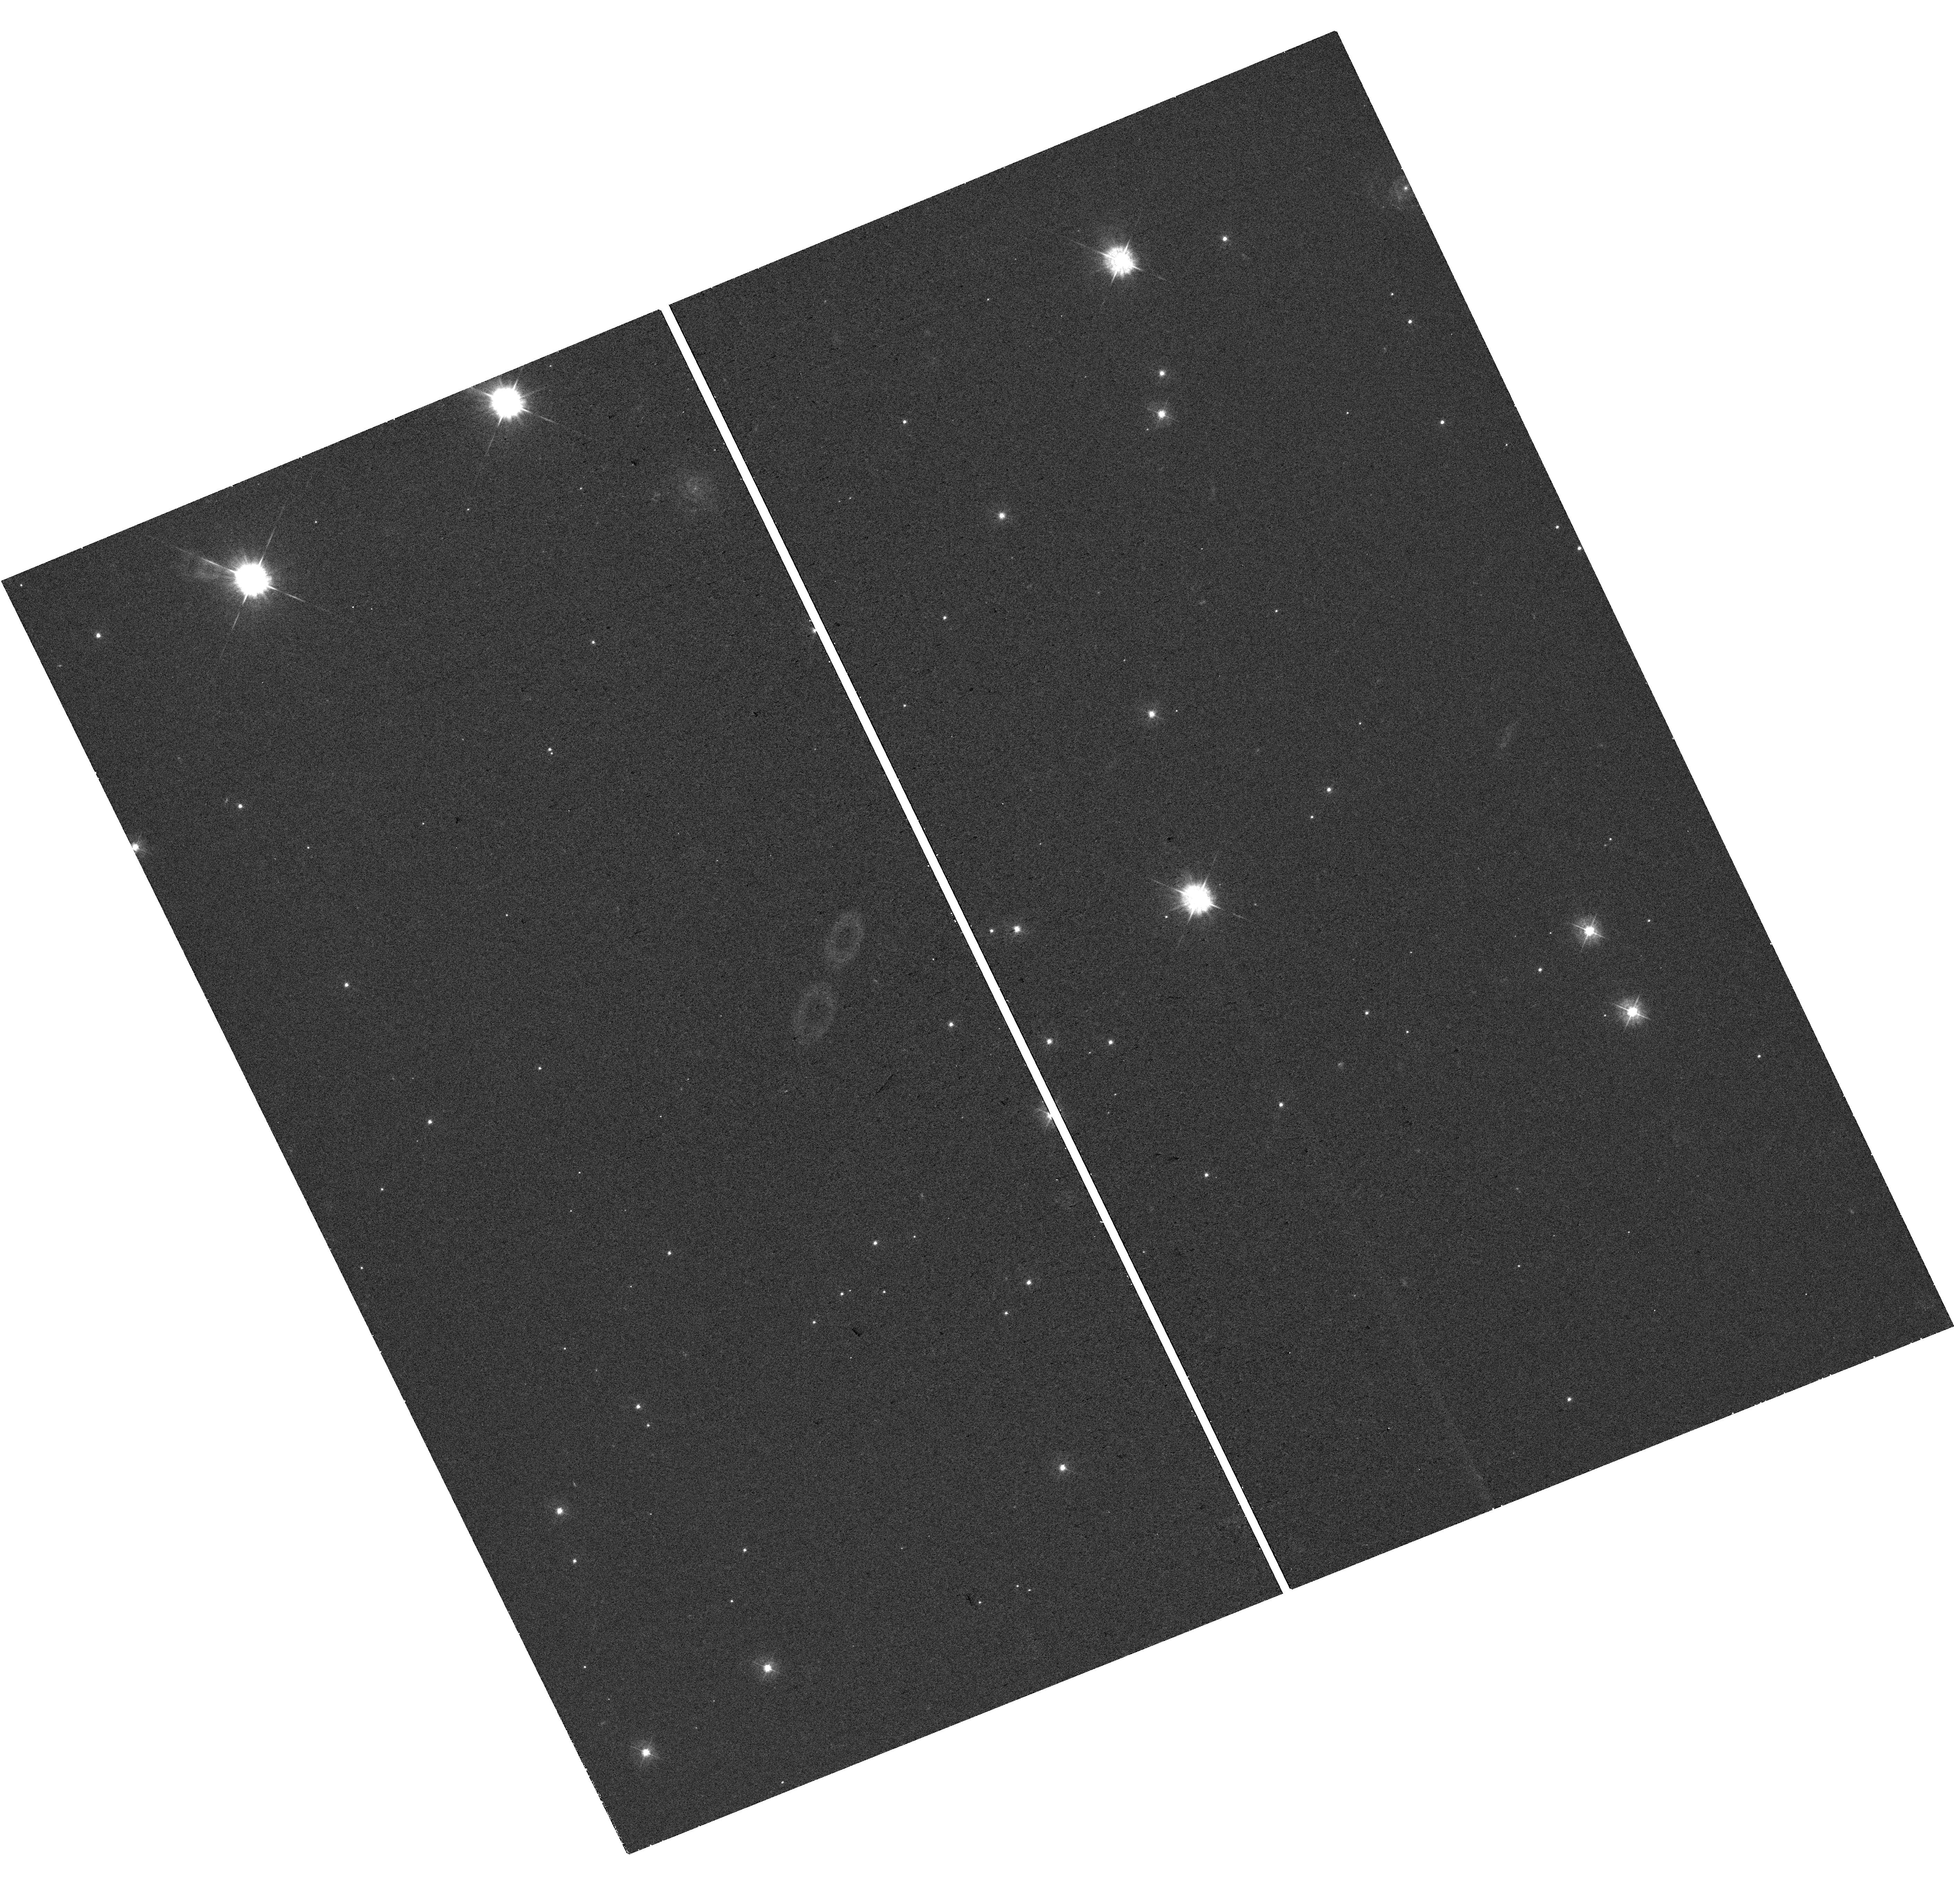
Target: AT2021LWX
Instrument: WFC3/UVIS
Filter: F390W
Exposure: 20 min
Observation ID: hst_17748_01_wfc3_uvis_f390w_ifh101

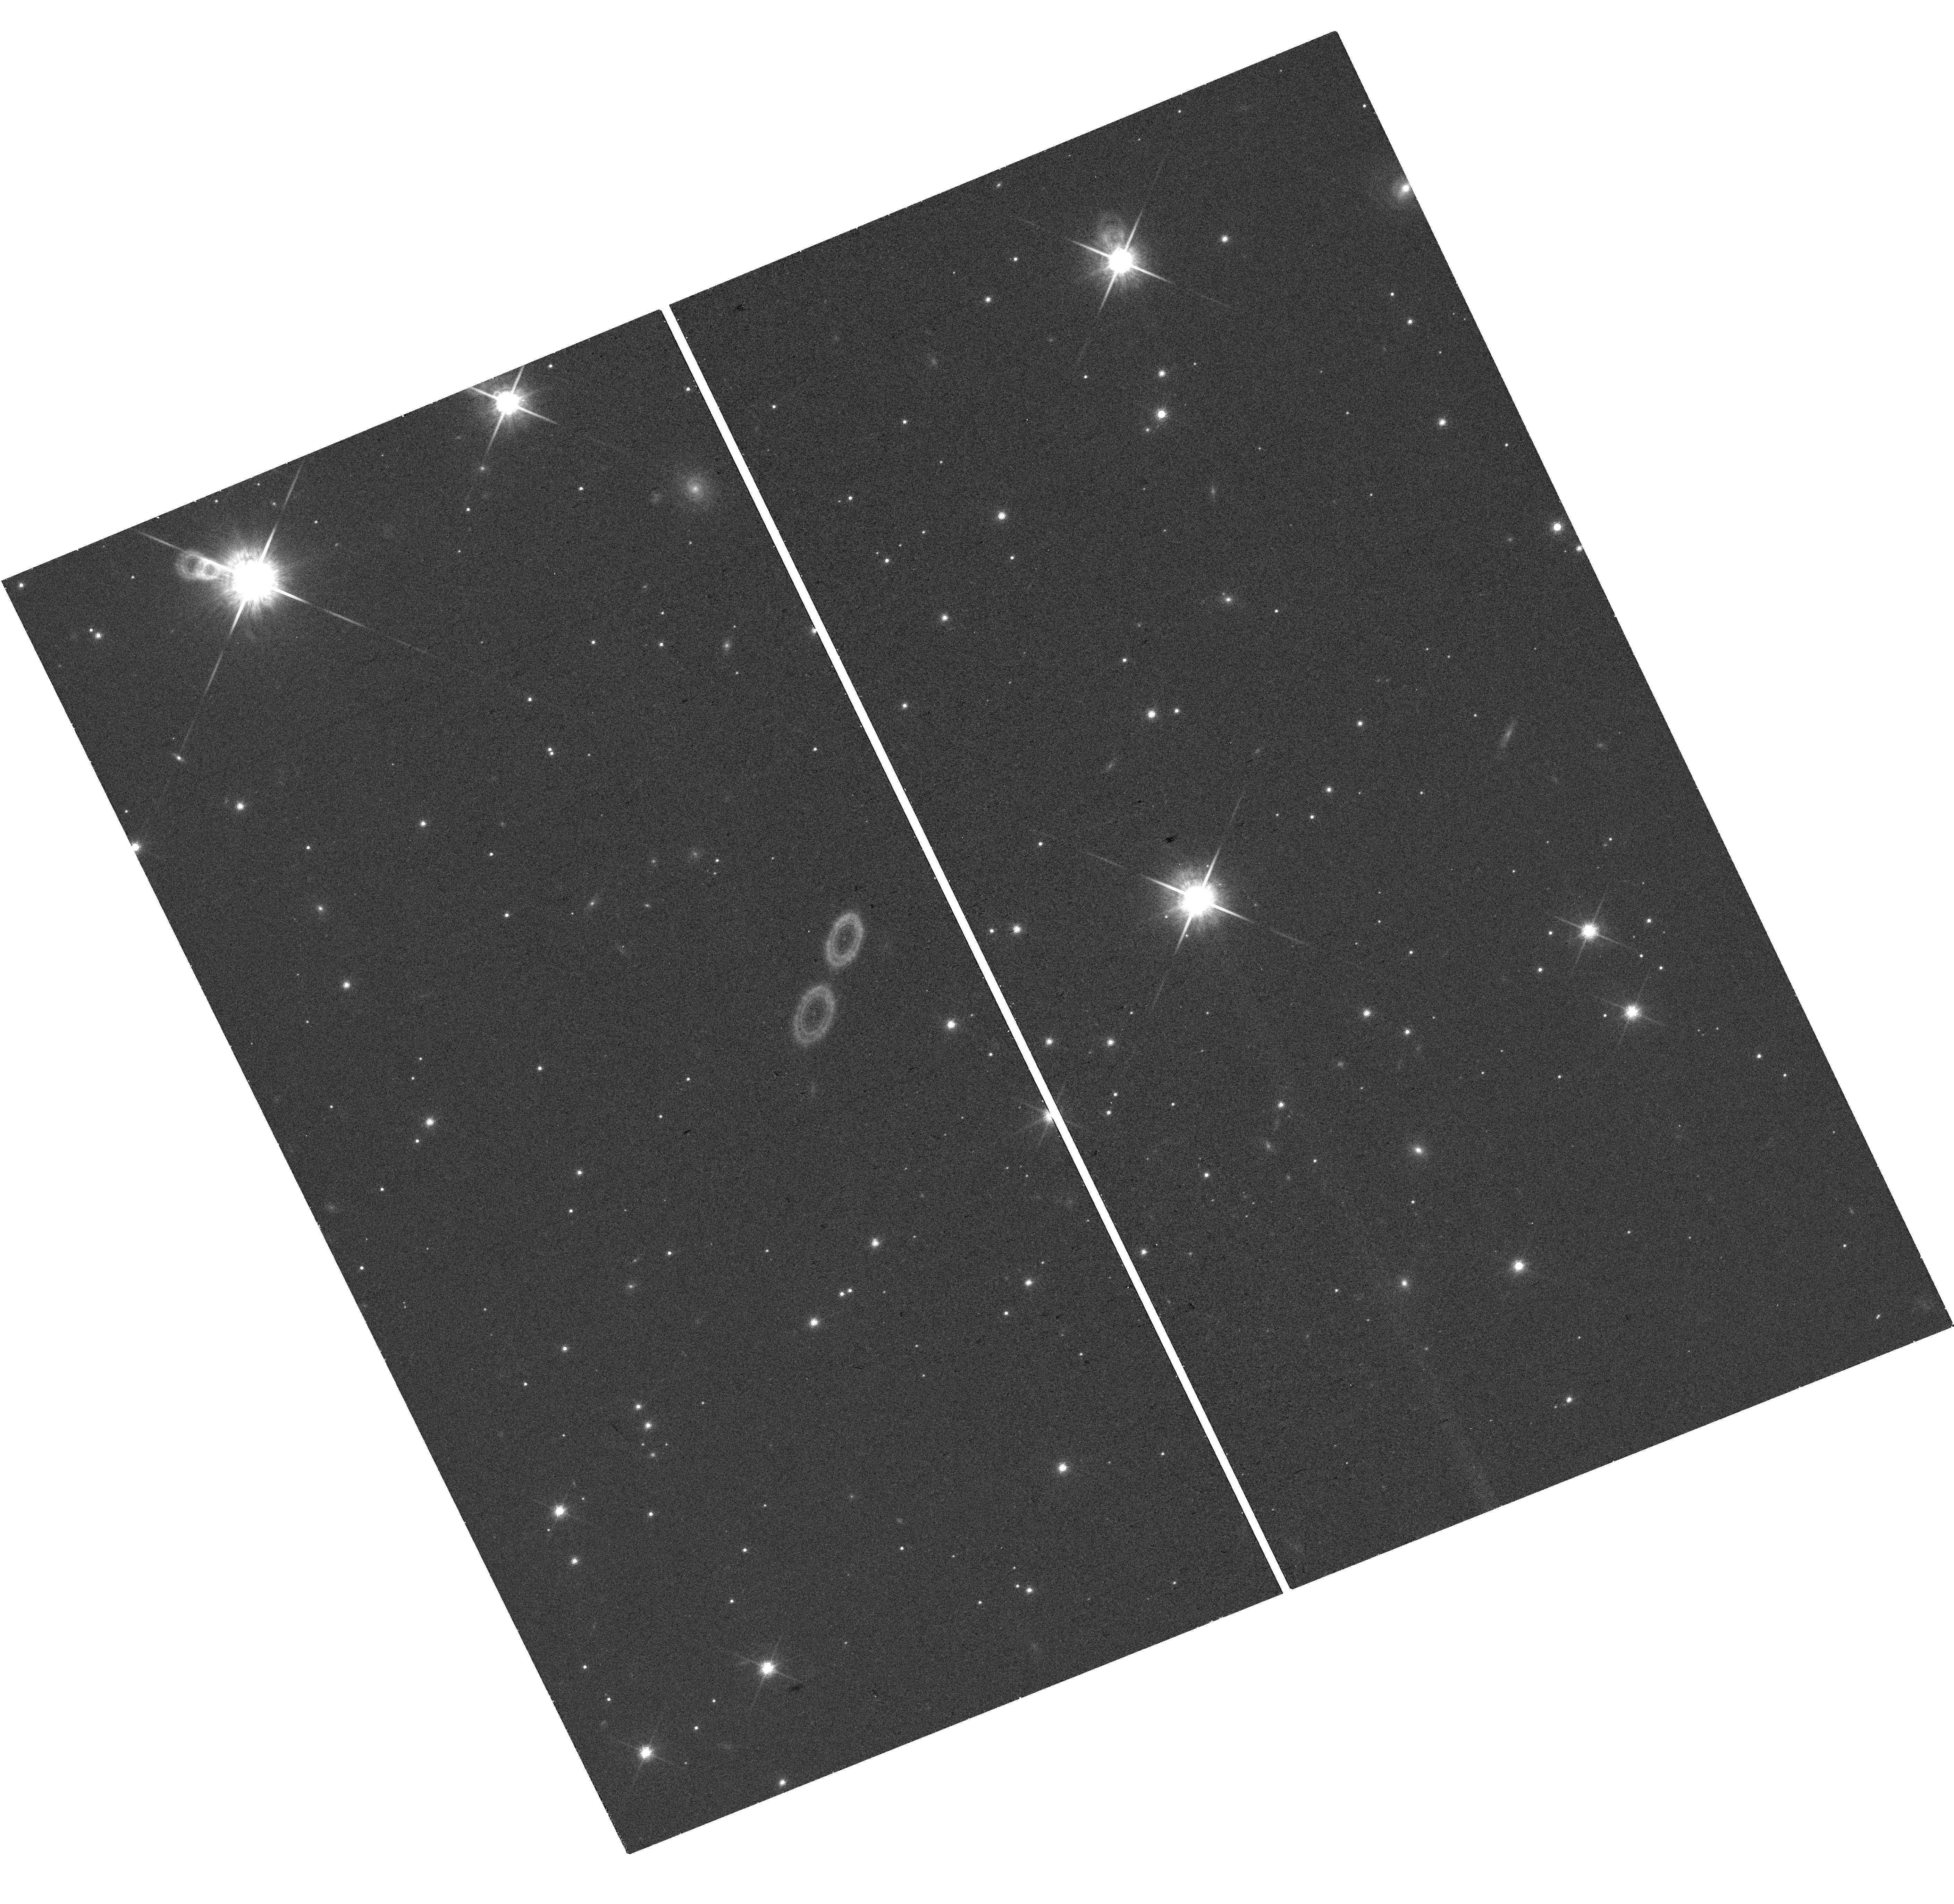
Target: AT2021LWX
Instrument: WFC3/UVIS
Filter: F850LP
Exposure: 20 min
Observation ID: hst_17748_01_wfc3_uvis_f850lp_ifh101

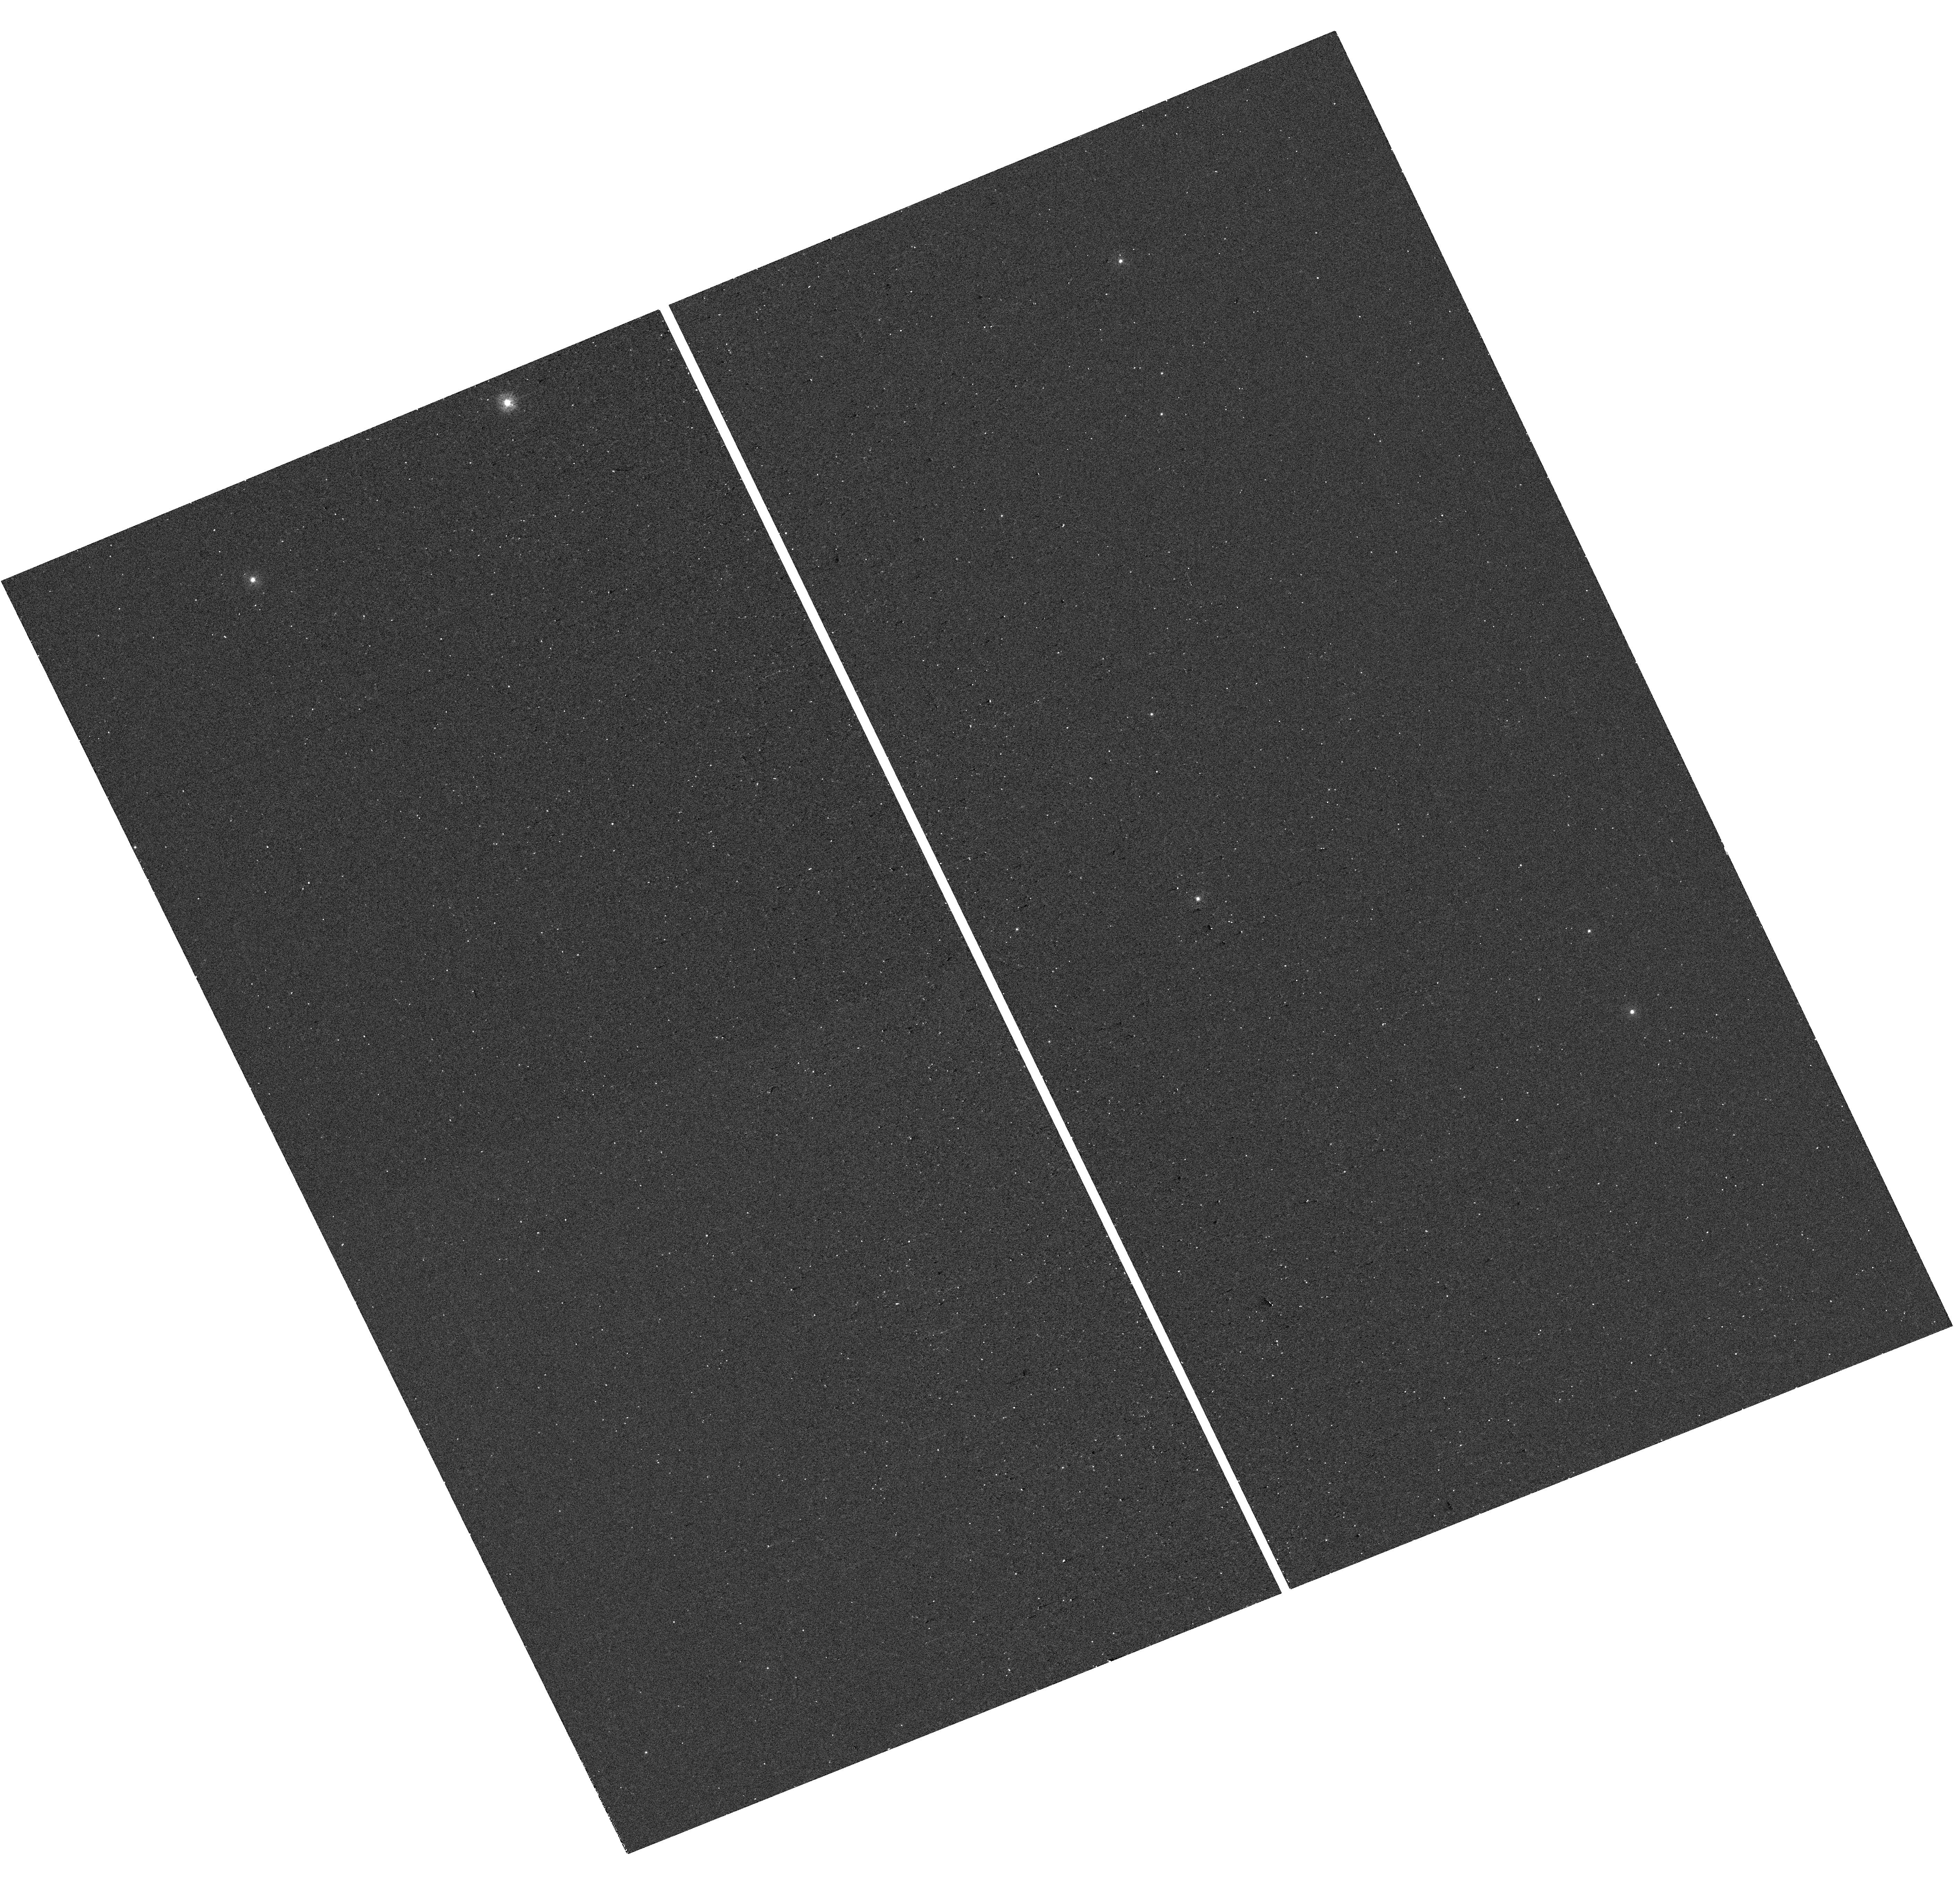
Target: AT2021LWX
Instrument: WFC3/UVIS
Filter: F275W
Exposure: 13 min
Observation ID: hst_17748_01_wfc3_uvis_f275w_ifh101

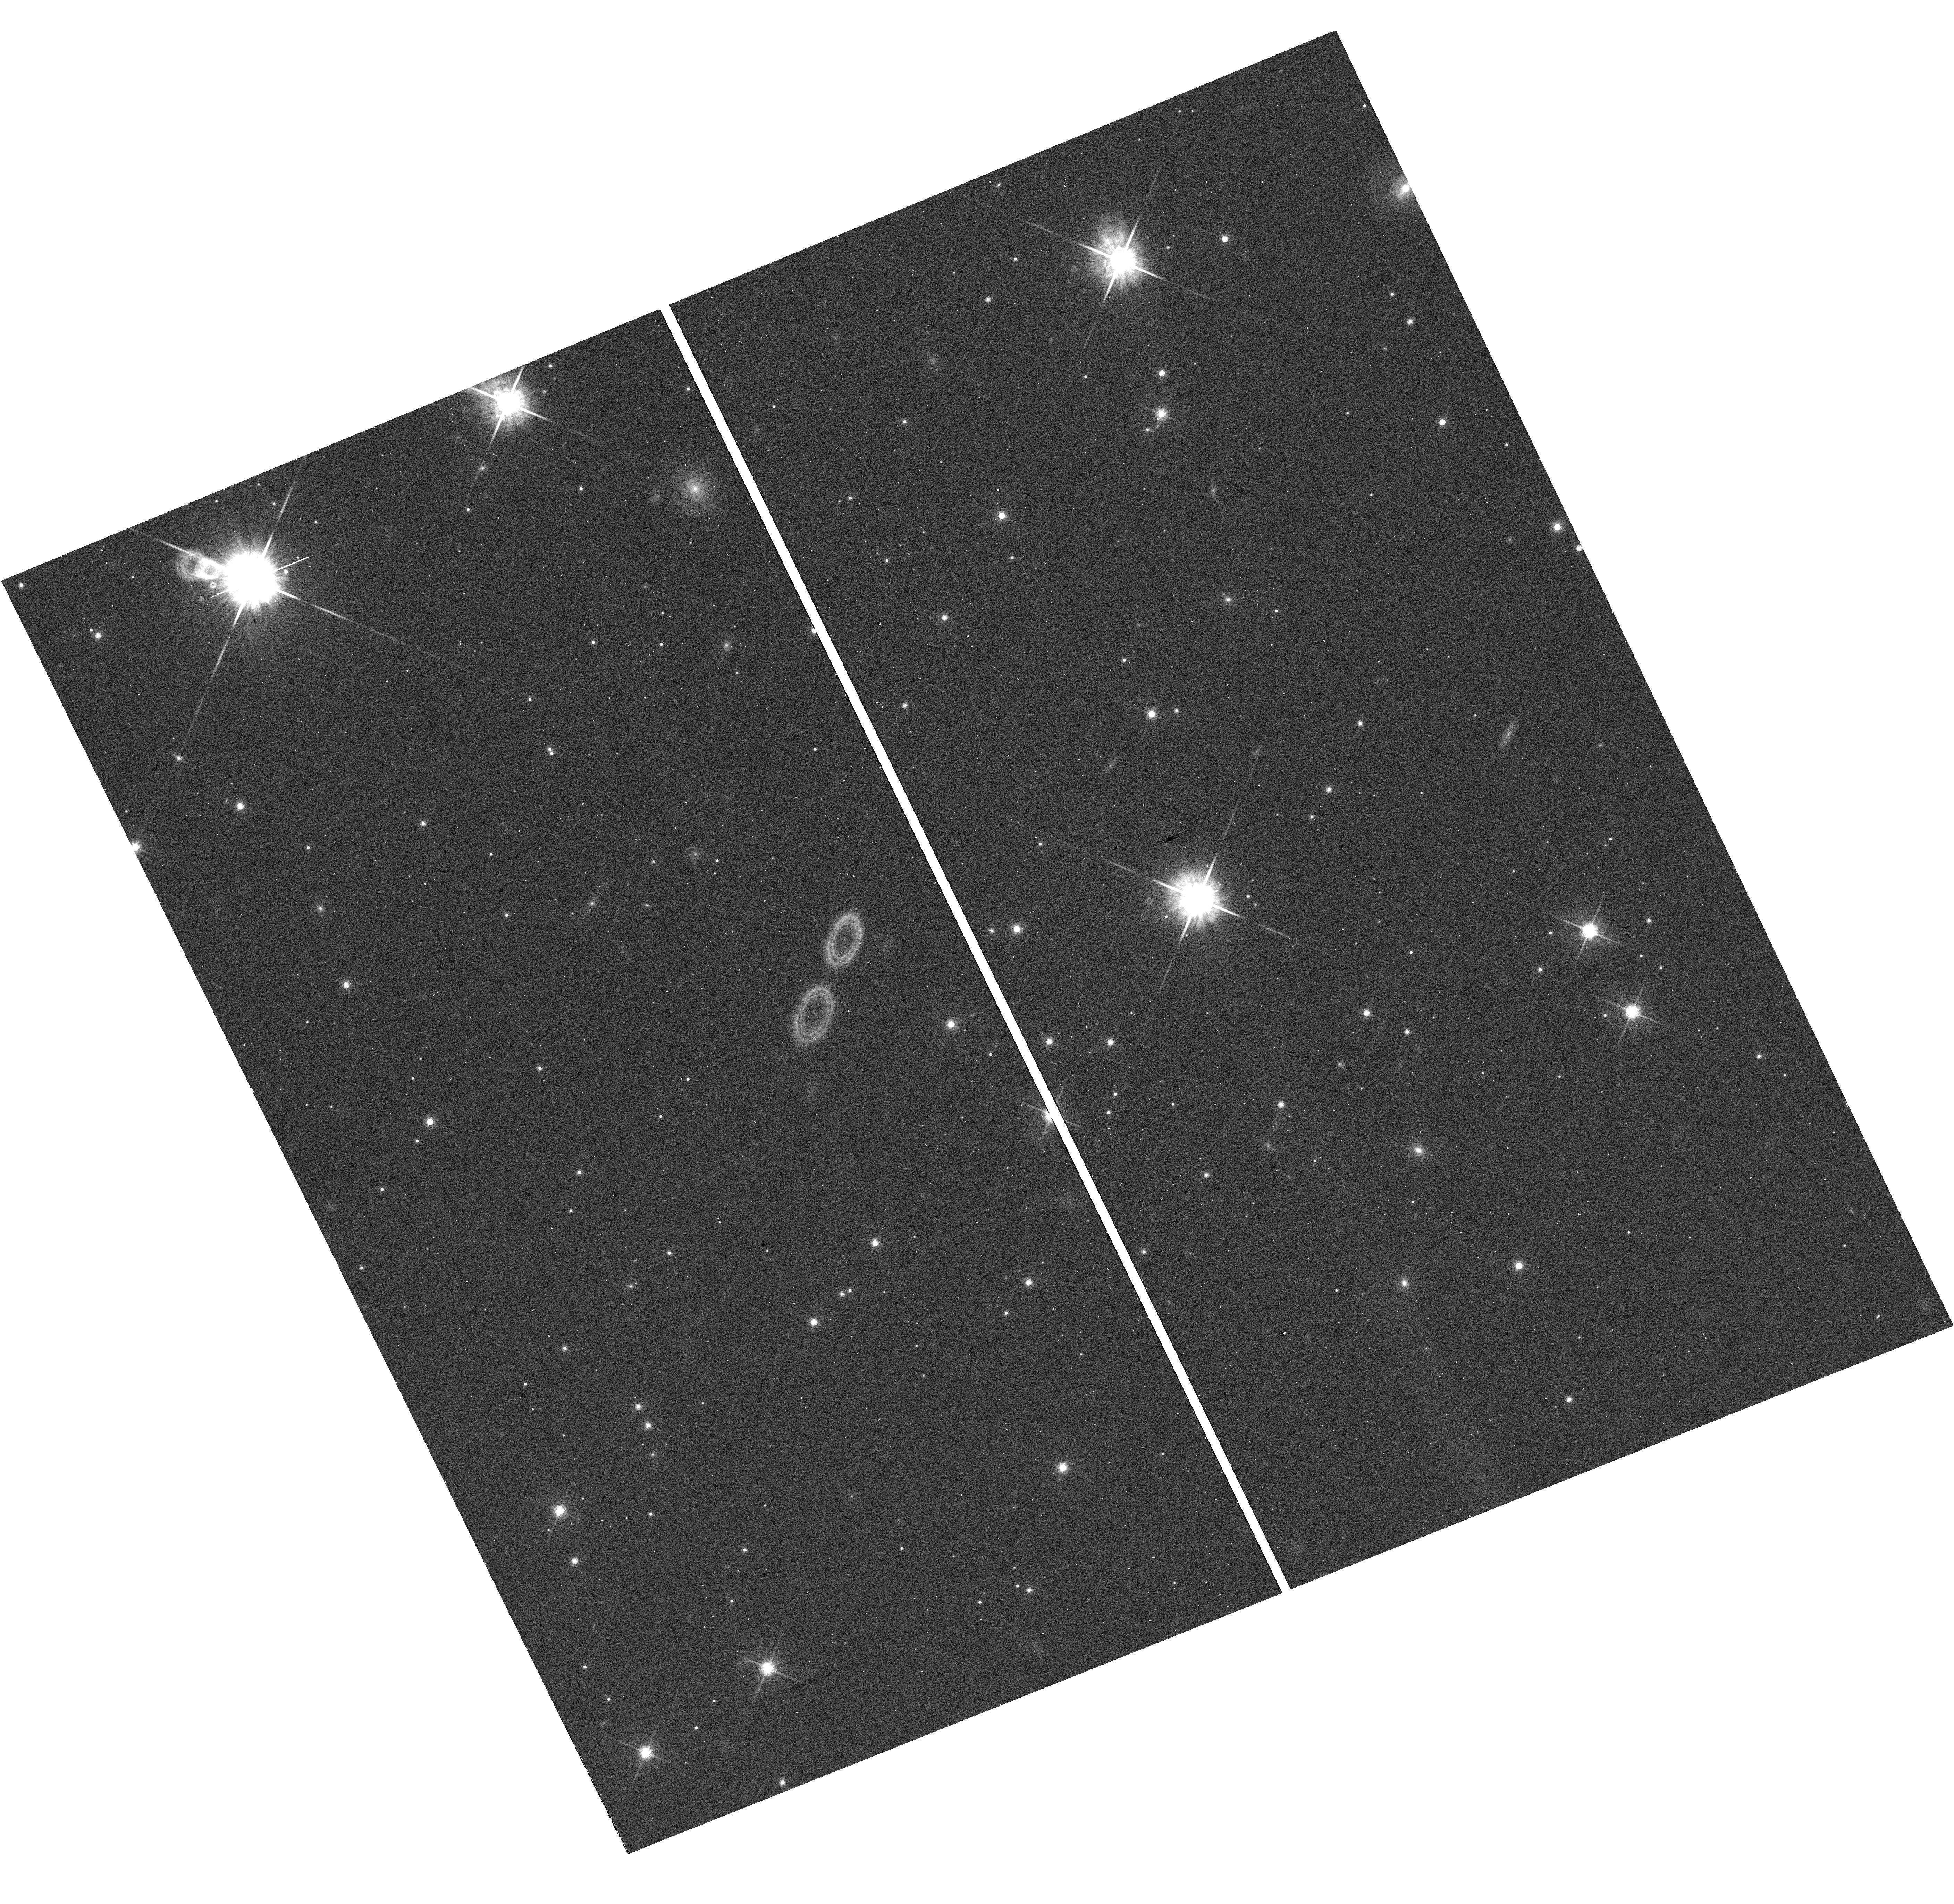
Target: AT2021LWX
Instrument: WFC3/UVIS
Filter: F775W
Exposure: 13 min
Observation ID: hst_17748_01_wfc3_uvis_f775w_ifh101

HST Observations of the Most Energetic and Luminous Optical Transient AT 2021lwx aka Scary Barbie (PI: Subrayan, Bhagya)

AT 2021lwx (aka "Scary Barbie") is an ultraluminous, long-duration (500 days in rest frame), energetic transient of unclear origin at a redshift of 0.9945. With an estimated pseudo-bolometric peak luminosity of log (L/[erg/s]) = 45.7 and a radiative energy of over 10^53 erg, AT 2021lwx represents one of the most energetic and luminous transients ever observed, and, impressively, is still evolving. Modeling of AT 2021lwx suggests that it is associated with the tidal disruption of a 14-15 solar mass star by a supermassive black hole (SMBH) of order 10^8 solar masses, or accretion of a giant molecular cloud (GMC) onto a dormant 10^8 to 10^9 solar mass SMBH. AT 2021lwx is an excellent laboratory to understand extreme accretion scenarios associated with SMBHs, yet intriguingly no host galaxy has been detected. We request two orbits of HST/WFC3 observations and one orbit of NUV spectroscopy with STIS, to image AT 2021lwx, search for its host galaxy, and map signatures of outflows. These observations will resolve any extended galaxy structure surrounding the transient, further enabling characterization of its properties. Pinpointing the location of AT 2021lwx relative to its host galaxy is a fundamental test of current interpretations. Our time-sensitive observations are necessary during Cycle 32 because the transient is fading consistently. The NUV spectroscopy will provide much needed diagnostics of outflowing material from accretion processes. Extending coverage to rest-frame Ly alpha is especially important, since the total power emitted at this line can significantly constrain radiative transfer models.